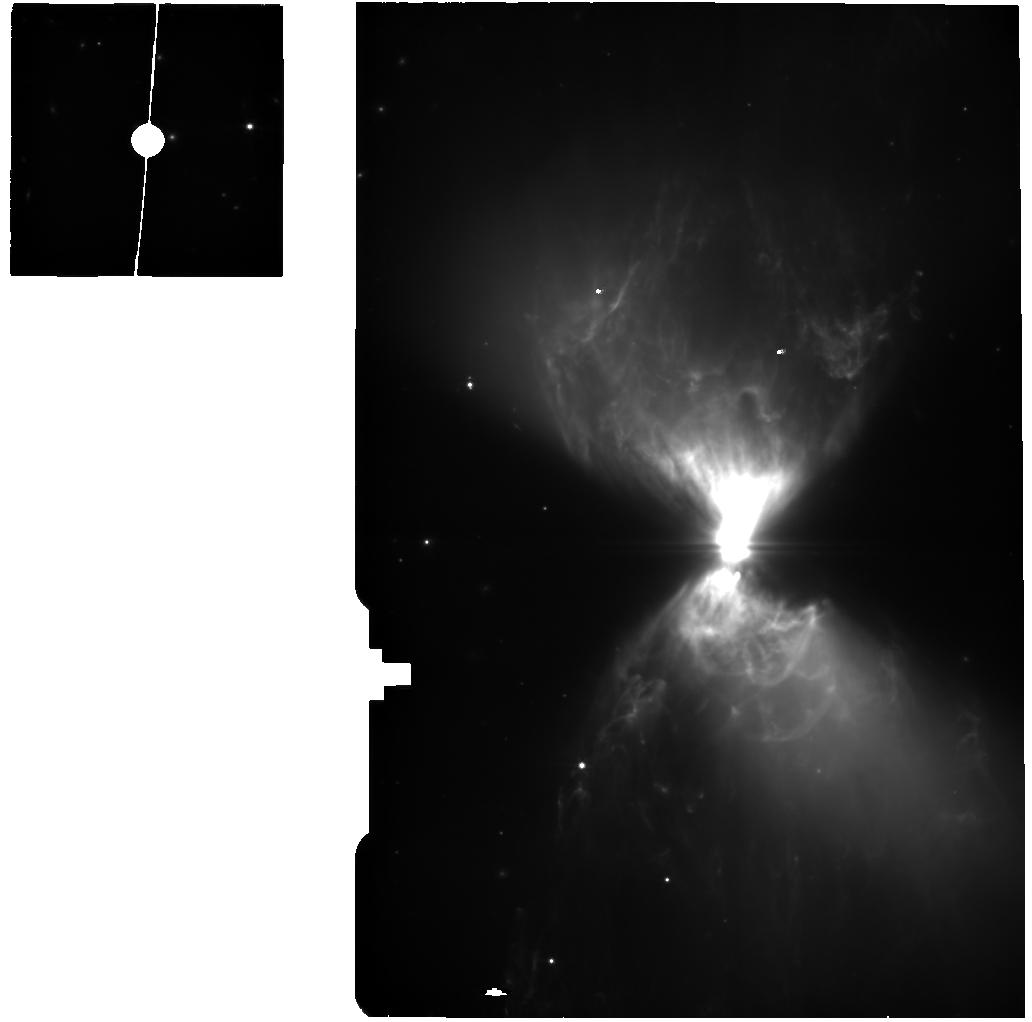
Target: L1527-IRS-BG
Instrument: MIRI
Filter: F560W
Exposure: 25 min
Observation ID: jw01798-o003_t002_miri_f560w

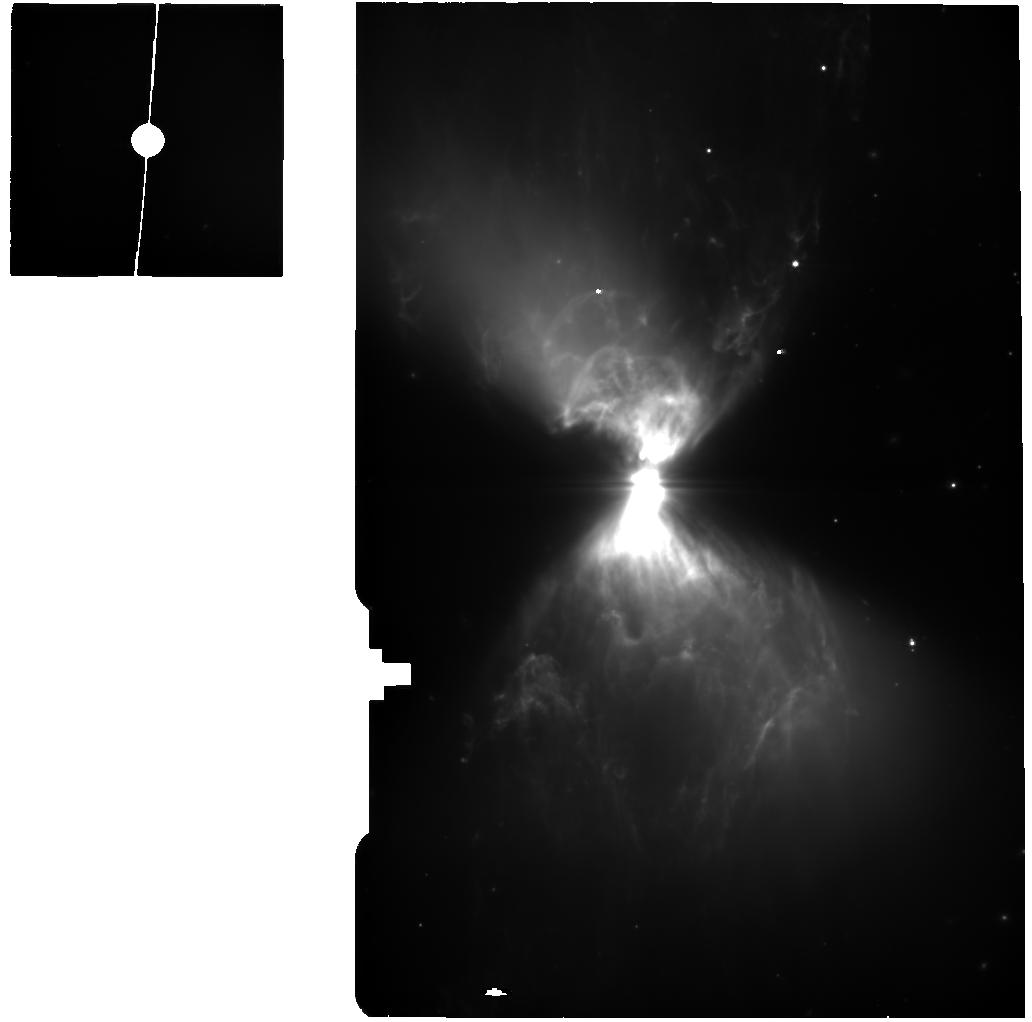
Target: L1527-IRS-BG-2
Instrument: MIRI
Filter: F560W
Exposure: 1.8 h
Observation ID: jw01798-o005_t004_miri_f560w

Characterizing Accretion Signatures in the Youngest Protostars: The Case of L1527 IRS (PI: Tobin, John)

We propose to use JWST to characterize the mode of accretion (magnetospheric or boundary layer) and its rate onto one of the nearest (d=140 pc) and best characterized Class 0 protostars, L1527 IRS. Accretion is the fundamental process of building up stellar mass and this process has not been directly characterized toward the youngest, Class 0 protostars. Accretion is typically probed using hydrogen lines, and more-evolved protostars are found to be undergoing magnetospheric accretion with their rates characterized using spectroscopy from 1 to 2.5 microns. However, direct probes of accretion onto Class 0 protostars do not currently exist because the protostars are enshrouded in dense envelopes, making them prohibitively faint for ground-based spectroscopy between 1 and 5 microns. Only JWST provides the sensitivity required to detect hydrogen recombination lines toward Class 0 protostars between 3 and 8 microns where they exhibit their brightest emission shortward of 10 microns. We will use the NIRSpec and MIRI MRS IFUs to observe the Br-alpha (4.05 microns), Pfund-alpha (7.46 microns), beta (4.65 micron), and gamma (3.74 micron) lines toward L1527 IRS. These data will provide some of the first direct evidence for the mode of accretion onto Class 0 protostars and the fraction of luminosity due to accretion in the system. Then, in conjunction with radiative transfer modeling, we will estimate the accretion rate onto the protostar using the hydrogen line luminosities, corrected for extinction using their intrinsic line ratios, estimated from accretion models.